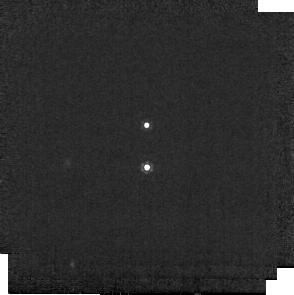
Target: 2M0359+2009-B
Instrument: MIRI
Filter: F1000W
Exposure: 1 min
Observation ID: jw02311-o001_t001_miri_f1000w-sub256

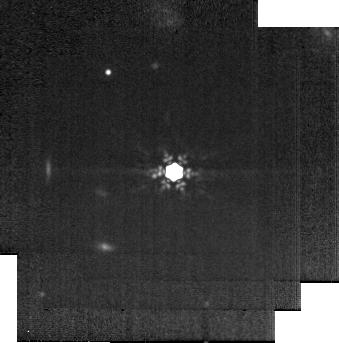
Target: 1RXS1609-B
Instrument: MIRI
Filter: F1280W
Exposure: 2 min
Observation ID: jw02311-o004_t004_miri_f1280w-sub256

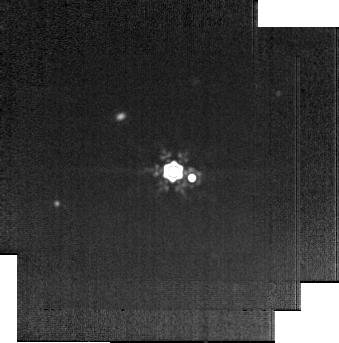
Target: GSC6214-210-B
Instrument: MIRI
Filter: F1500W
Exposure: 5 min
Observation ID: jw02311-o006_t006_miri_f1500w-sub256

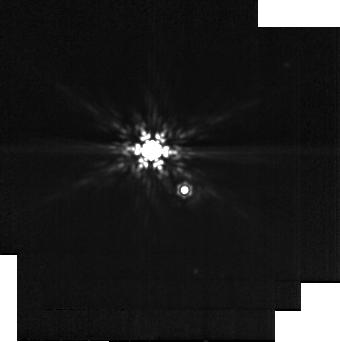
Target: FU-TAU-B
Instrument: MIRI
Filter: F1280W
Exposure: 2 min
Observation ID: jw02311-o002_t002_miri_f1280w-sub256

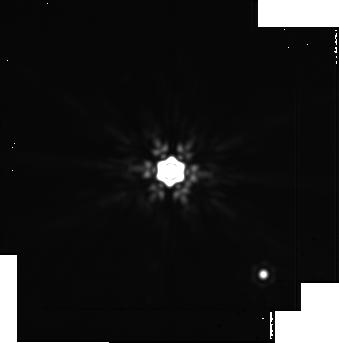
Target: DH-TAU-B
Instrument: MIRI
Filter: F2100W
Exposure: 20 min
Observation ID: jw02311-o003_t003_miri_f2100w-sub256

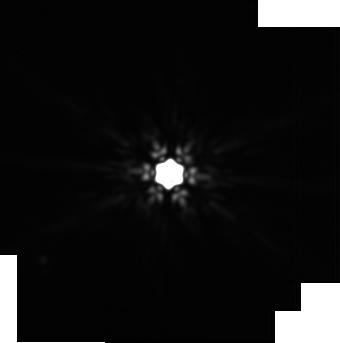
Target: CT-CHA-B
Instrument: MIRI
Filter: F2100W
Exposure: 20 min
Observation ID: jw02311-o005_t005_miri_f2100w-sub256

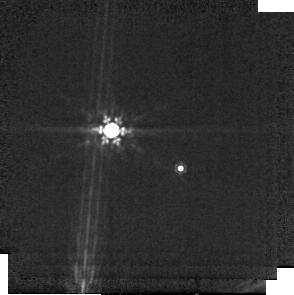
Target: SR-12-C
Instrument: MIRI
Filter: F1000W
Exposure: 1 min
Observation ID: jw02311-o007_t007_miri_f1000w-sub256

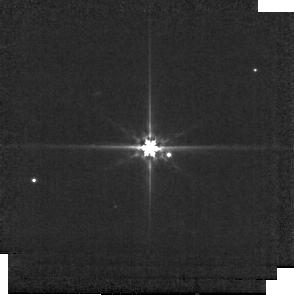
Target: GSC6214-210-B
Instrument: MIRI
Filter: F560W
Exposure: 1 min
Observation ID: jw02311-o006_t006_miri_f560w-sub256

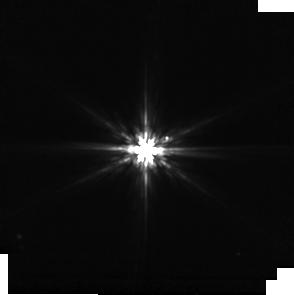
Target: CT-CHA-B
Instrument: MIRI
Filter: F770W
Exposure: 1 min
Observation ID: jw02311-o005_t005_miri_f770w-sub256

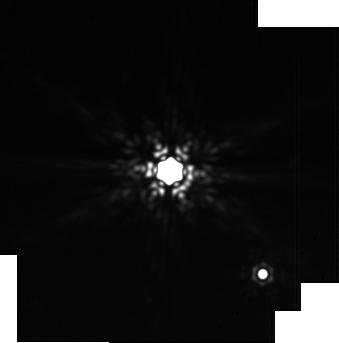
Target: DH-TAU-B
Instrument: MIRI
Filter: F1800W
Exposure: 10 min
Observation ID: jw02311-o003_t003_miri_f1800w-sub256

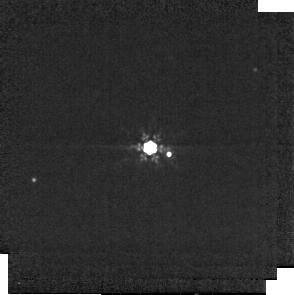
Target: GSC6214-210-B
Instrument: MIRI
Filter: F1000W
Exposure: 1 min
Observation ID: jw02311-o006_t006_miri_f1000w-sub256

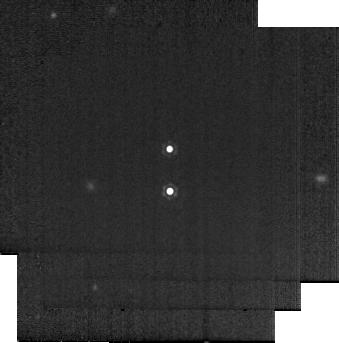
Target: 2M0359+2009-B
Instrument: MIRI
Filter: F1280W
Exposure: 2 min
Observation ID: jw02311-o001_t001_miri_f1280w-sub256

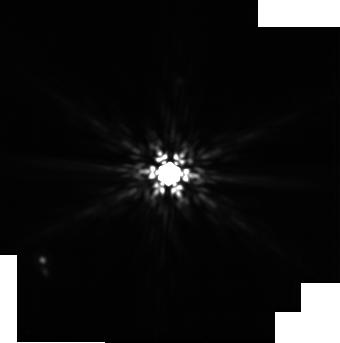
Target: CT-CHA-B
Instrument: MIRI
Filter: F1500W
Exposure: 5 min
Observation ID: jw02311-o005_t005_miri_f1500w-sub256

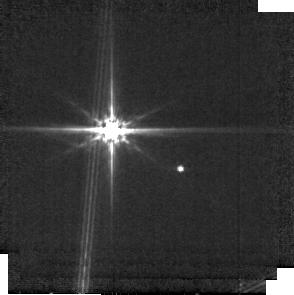
Target: SR-12-C
Instrument: MIRI
Filter: F560W
Exposure: 1 min
Observation ID: jw02311-o007_t007_miri_f560w-sub256

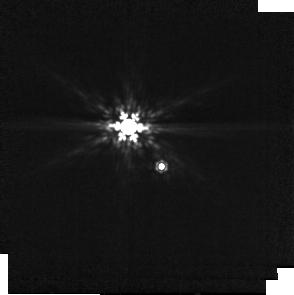
Target: FU-TAU-B
Instrument: MIRI
Filter: F1000W
Exposure: 1 min
Observation ID: jw02311-o002_t002_miri_f1000w-sub256

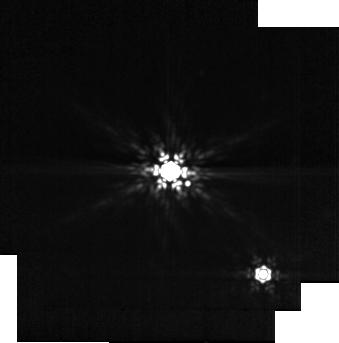
Target: DH-TAU-B
Instrument: MIRI
Filter: F1280W
Exposure: 2 min
Observation ID: jw02311-o003_t003_miri_f1280w-sub256

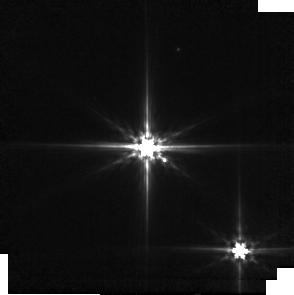
Target: DH-TAU-B
Instrument: MIRI
Filter: F560W
Exposure: 1 min
Observation ID: jw02311-o003_t003_miri_f560w-sub256

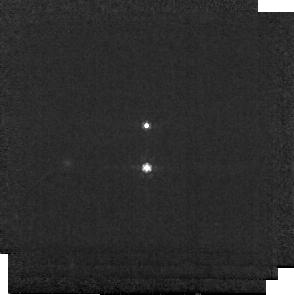
Target: 2M0359+2009-B
Instrument: MIRI
Filter: F770W
Exposure: 1 min
Observation ID: jw02311-o001_t001_miri_f770w-sub256

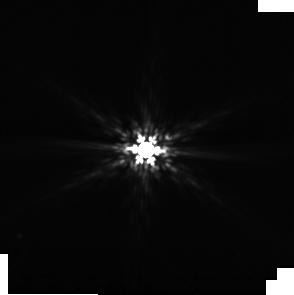
Target: CT-CHA-B
Instrument: MIRI
Filter: F1000W
Exposure: 1 min
Observation ID: jw02311-o005_t005_miri_f1000w-sub256

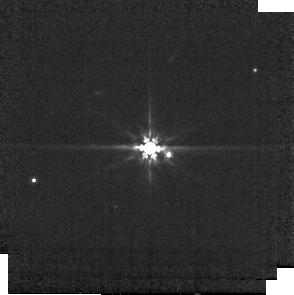
Target: GSC6214-210-B
Instrument: MIRI
Filter: F770W
Exposure: 1 min
Observation ID: jw02311-o006_t006_miri_f770w-sub256

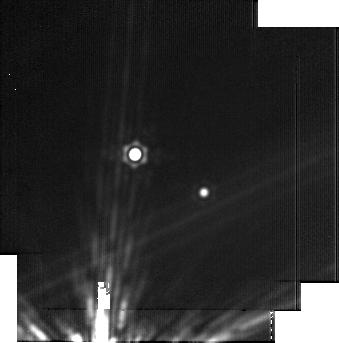
Target: SR-12-C
Instrument: MIRI
Filter: F2100W
Exposure: 20 min
Observation ID: jw02311-o007_t007_miri_f2100w-sub256

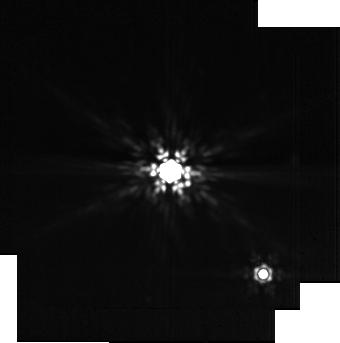
Target: DH-TAU-B
Instrument: MIRI
Filter: F1500W
Exposure: 5 min
Observation ID: jw02311-o003_t003_miri_f1500w-sub256

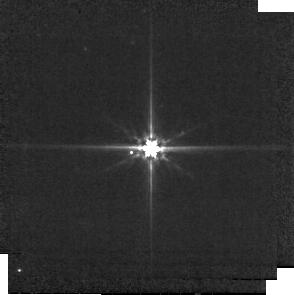
Target: 1RXS1609-B
Instrument: MIRI
Filter: F560W
Exposure: 1 min
Observation ID: jw02311-o004_t004_miri_f560w-sub256

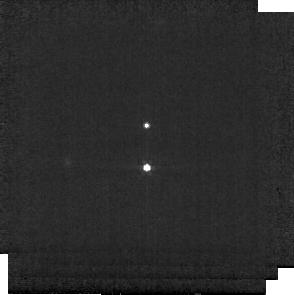
Target: 2M0359+2009-B
Instrument: MIRI
Filter: F560W
Exposure: 1 min
Observation ID: jw02311-o001_t001_miri_f560w-sub256

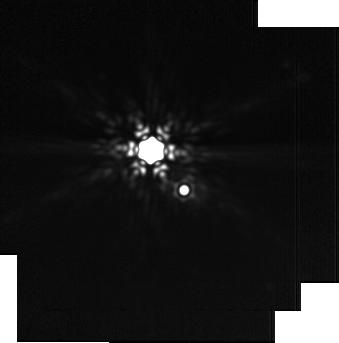
Target: FU-TAU-B
Instrument: MIRI
Filter: F1800W
Exposure: 10 min
Observation ID: jw02311-o002_t002_miri_f1800w-sub256

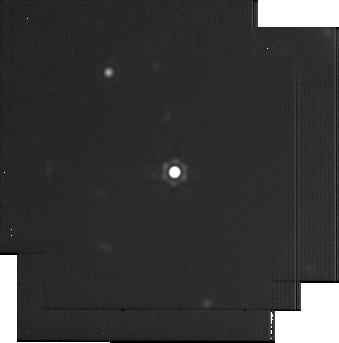
Target: 1RXS1609-B
Instrument: MIRI
Filter: F2100W
Exposure: 20 min
Observation ID: jw02311-o004_t004_miri_f2100w-sub256

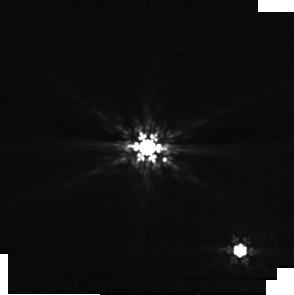
Target: DH-TAU-B
Instrument: MIRI
Filter: F1000W
Exposure: 1 min
Observation ID: jw02311-o003_t003_miri_f1000w-sub256

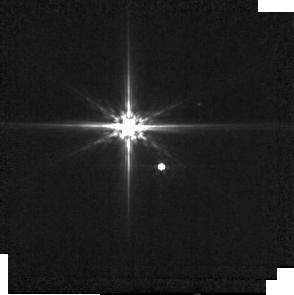
Target: FU-TAU-B
Instrument: MIRI
Filter: F560W
Exposure: 1 min
Observation ID: jw02311-o002_t002_miri_f560w-sub256

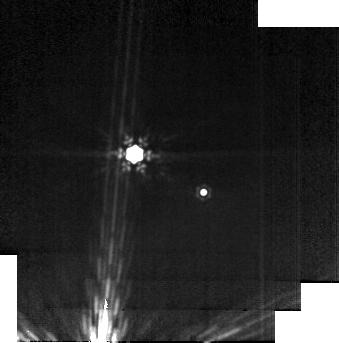
Target: SR-12-C
Instrument: MIRI
Filter: F1280W
Exposure: 2 min
Observation ID: jw02311-o007_t007_miri_f1280w-sub256

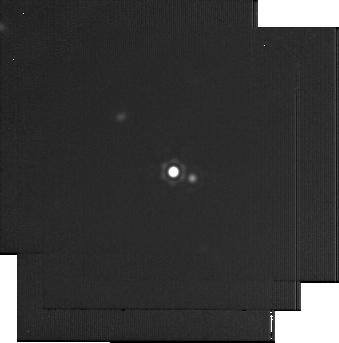
Target: GSC6214-210-B
Instrument: MIRI
Filter: F2100W
Exposure: 20 min
Observation ID: jw02311-o006_t006_miri_f2100w-sub256

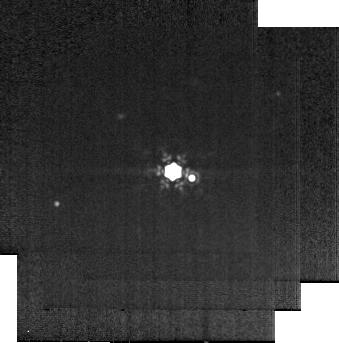
Target: GSC6214-210-B
Instrument: MIRI
Filter: F1280W
Exposure: 2 min
Observation ID: jw02311-o006_t006_miri_f1280w-sub256

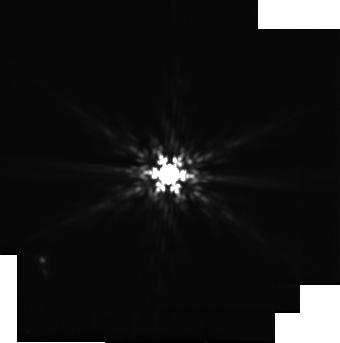
Target: CT-CHA-B
Instrument: MIRI
Filter: F1280W
Exposure: 2 min
Observation ID: jw02311-o005_t005_miri_f1280w-sub256

JWST MIRI Imaging Survey of Planetary-mass Companions: Testing the Compact Disk Hypothesis (PI: Wu, Ya-Lin)

Probing the accretion disks around long-period planetary-mass companions (PMCs; mass < 20 Jupiter masses with orbits > 100 AU) is valuable to study the origin of gas giants and their satellites at a level of detail not accessible to imaged planets at small separations. In theory, these disks are expected to be large and bright at radio wavelengths. Nonetheless, dedicated ALMA surveys at 0.88 mm and 1.3 mm have all yielded non-detections, indicating that PMC disks are distinct from those around free-floating brown dwarfs/planets. One hypothesis is that PMC disks are fainter than expected because they are very compact and optically thick, with disk radii <0.5 AU (1000 Jupiter radii). Since compact disks are brighter at mid-infrared wavelengths, JWST is advantageous to detect PMC disks and characterize their bulk properties at a population level. Here we propose a JWST MIRI imaging survey of 7 young PMCs that have comparable masses and accretion signatures. We aim to directly image PMC disks for the first time, model the spectral energy distribution of the disks between 5 and 21 micron, and definitively test the compact disk hypothesis. This imaging survey has the potential to discover additional companions, and will help design future spectroscopic programs to probe the mineralogy and structure of circumplanetary disks.